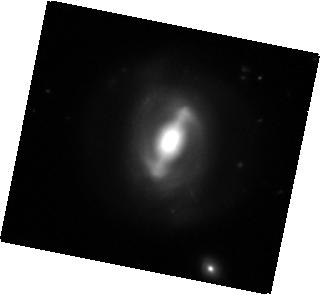
Target: MCG-+09-19-078
Instrument: WFC3/IR
Filter: F160W
Exposure: 16 min
Observation ID: hst_12557_09_wfc3_ir_f160w_ibqk09

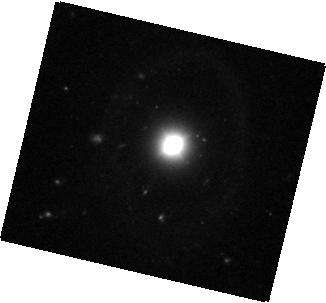
Target: SDSS-J083803.67+540642.1
Instrument: WFC3/IR
Filter: F160W
Exposure: 18 min
Observation ID: hst_12557_08_wfc3_ir_f160w_ibqk08

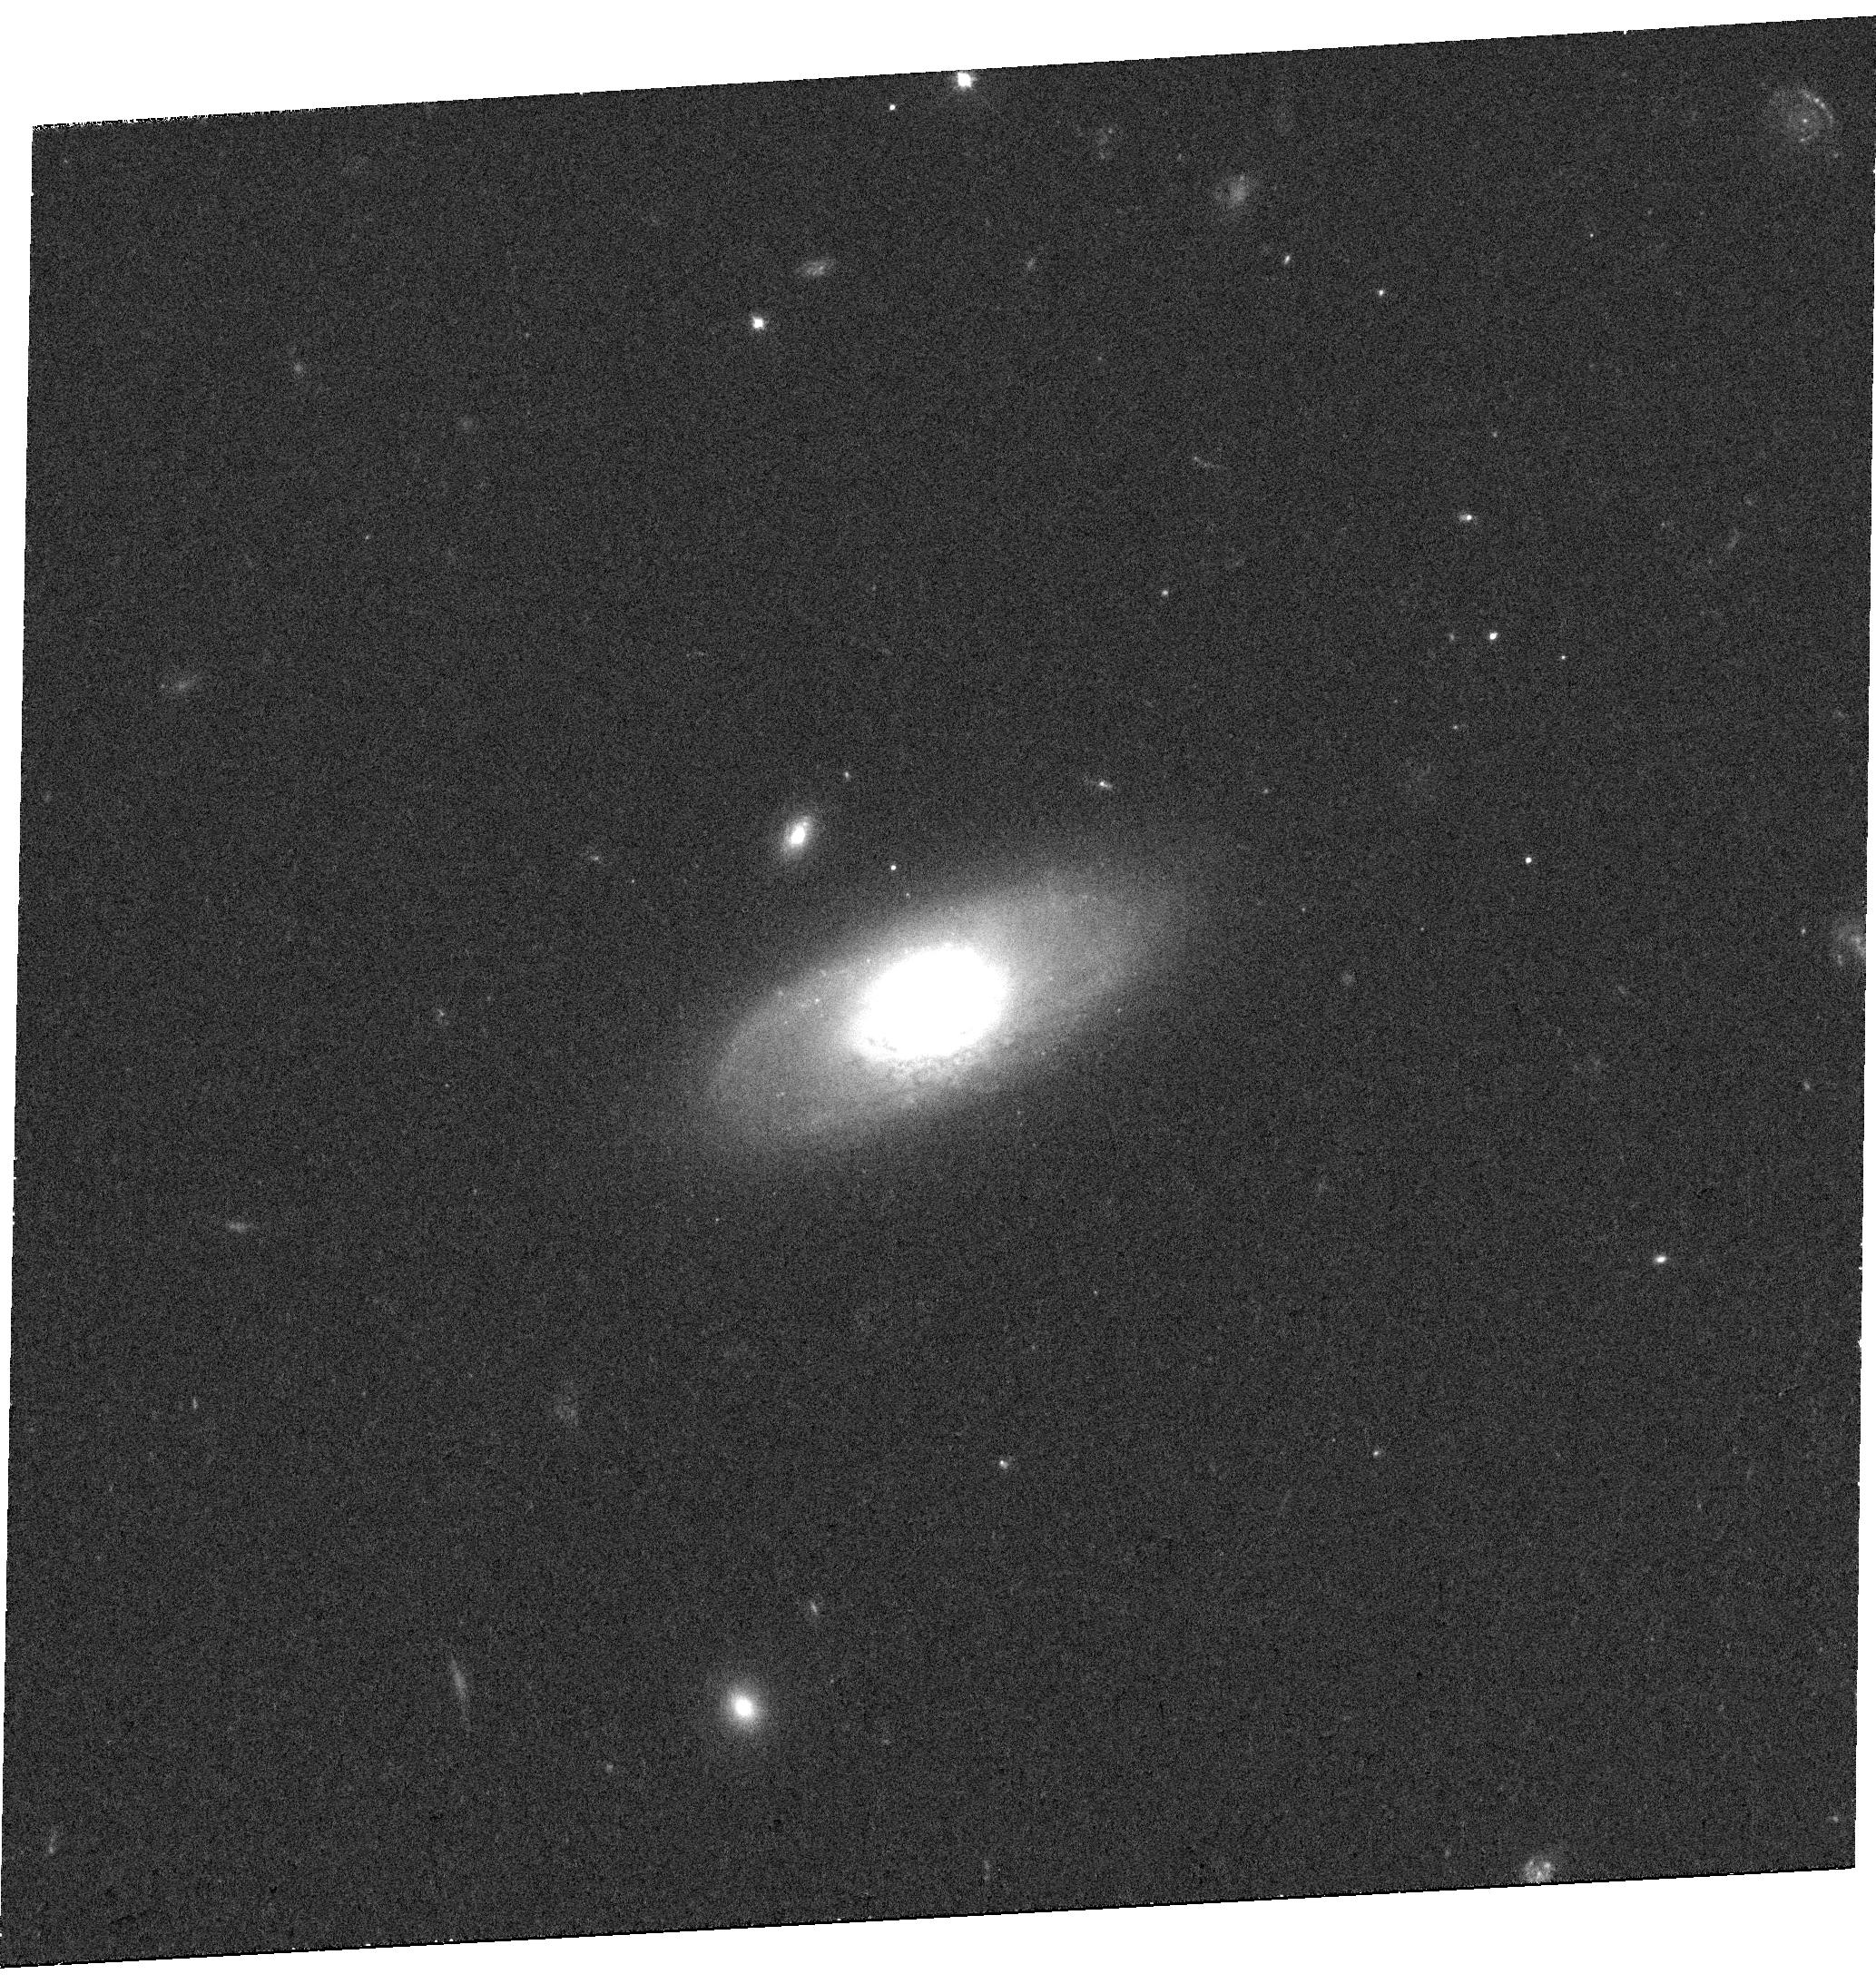
Target: 2MASX-J13242823+0446298
Instrument: WFC3/UVIS
Filter: F555W
Exposure: 19 min
Observation ID: hst_12557_10_wfc3_uvis_f555w_ibqk10

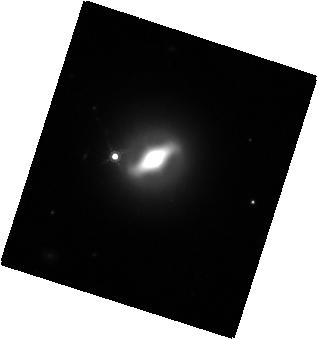
Target: 2MASX-J17172551+2911075
Instrument: WFC3/IR
Filter: F160W
Exposure: 15 min
Observation ID: hst_12557_11_wfc3_ir_f160w_ibqk11

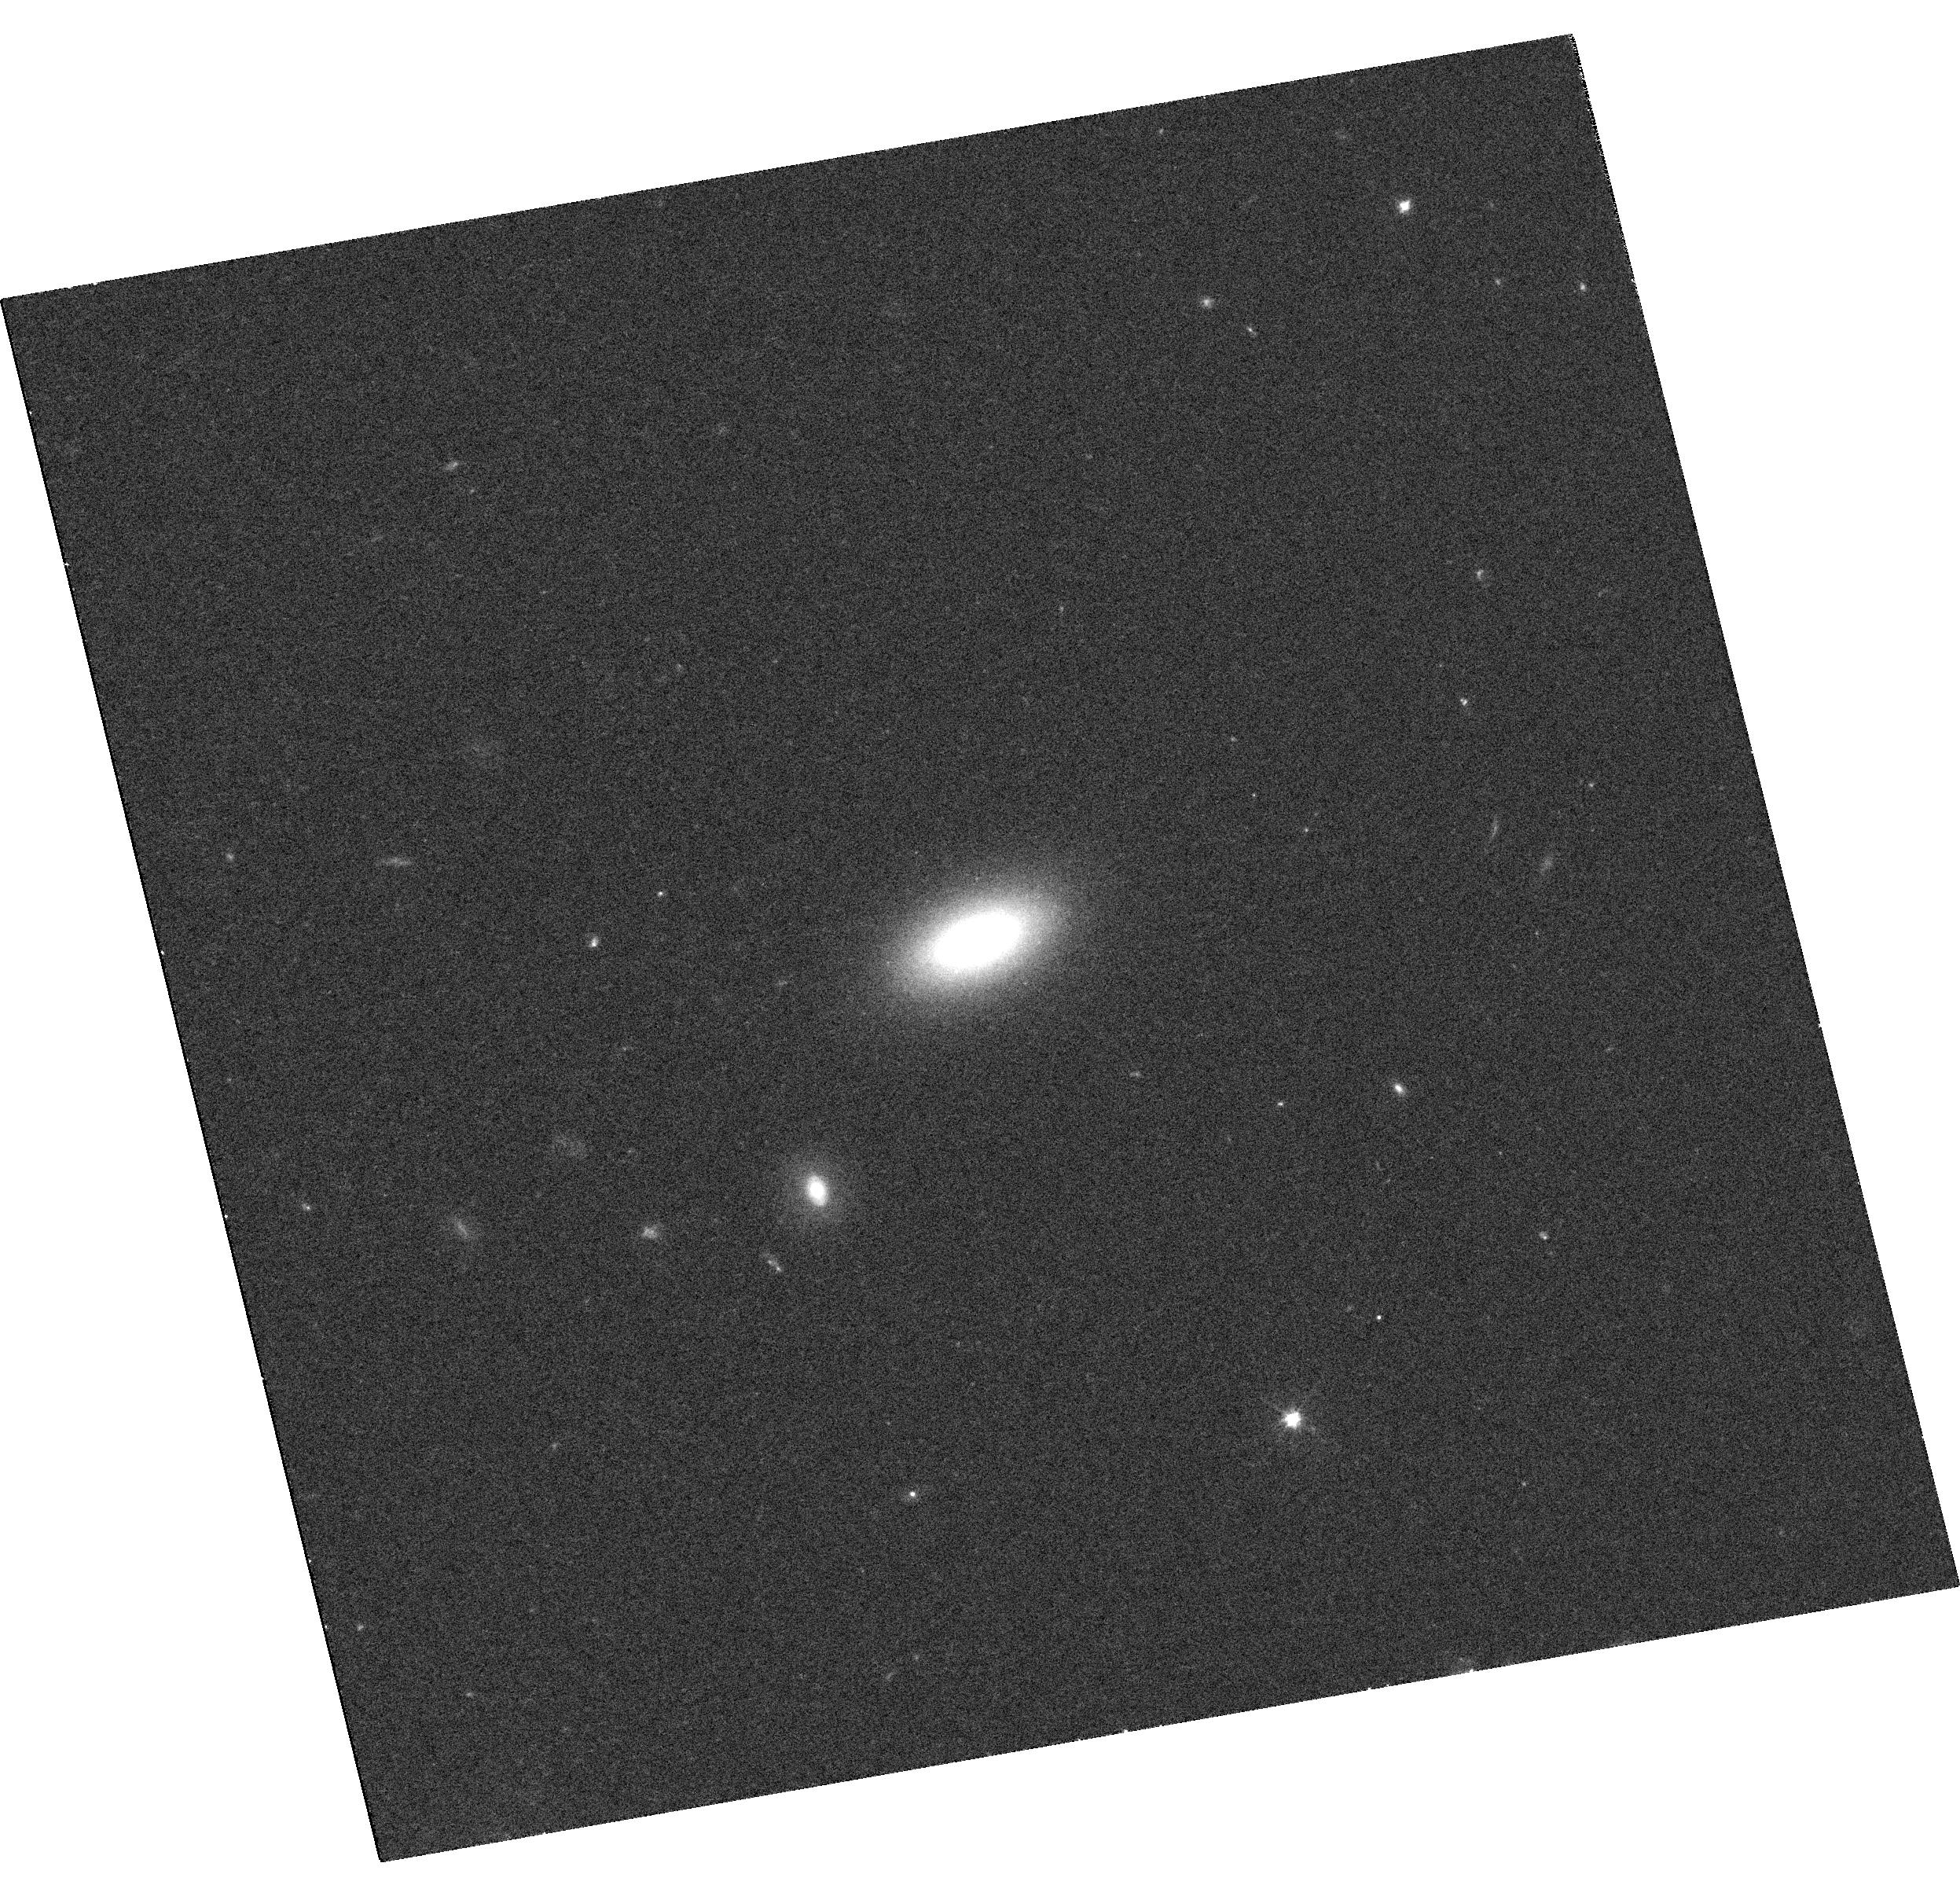
Target: SDSS-J004042.09-110957.7
Instrument: WFC3/UVIS
Filter: F555W
Exposure: 19 min
Observation ID: hst_12557_07_wfc3_uvis_f555w_ibqk07

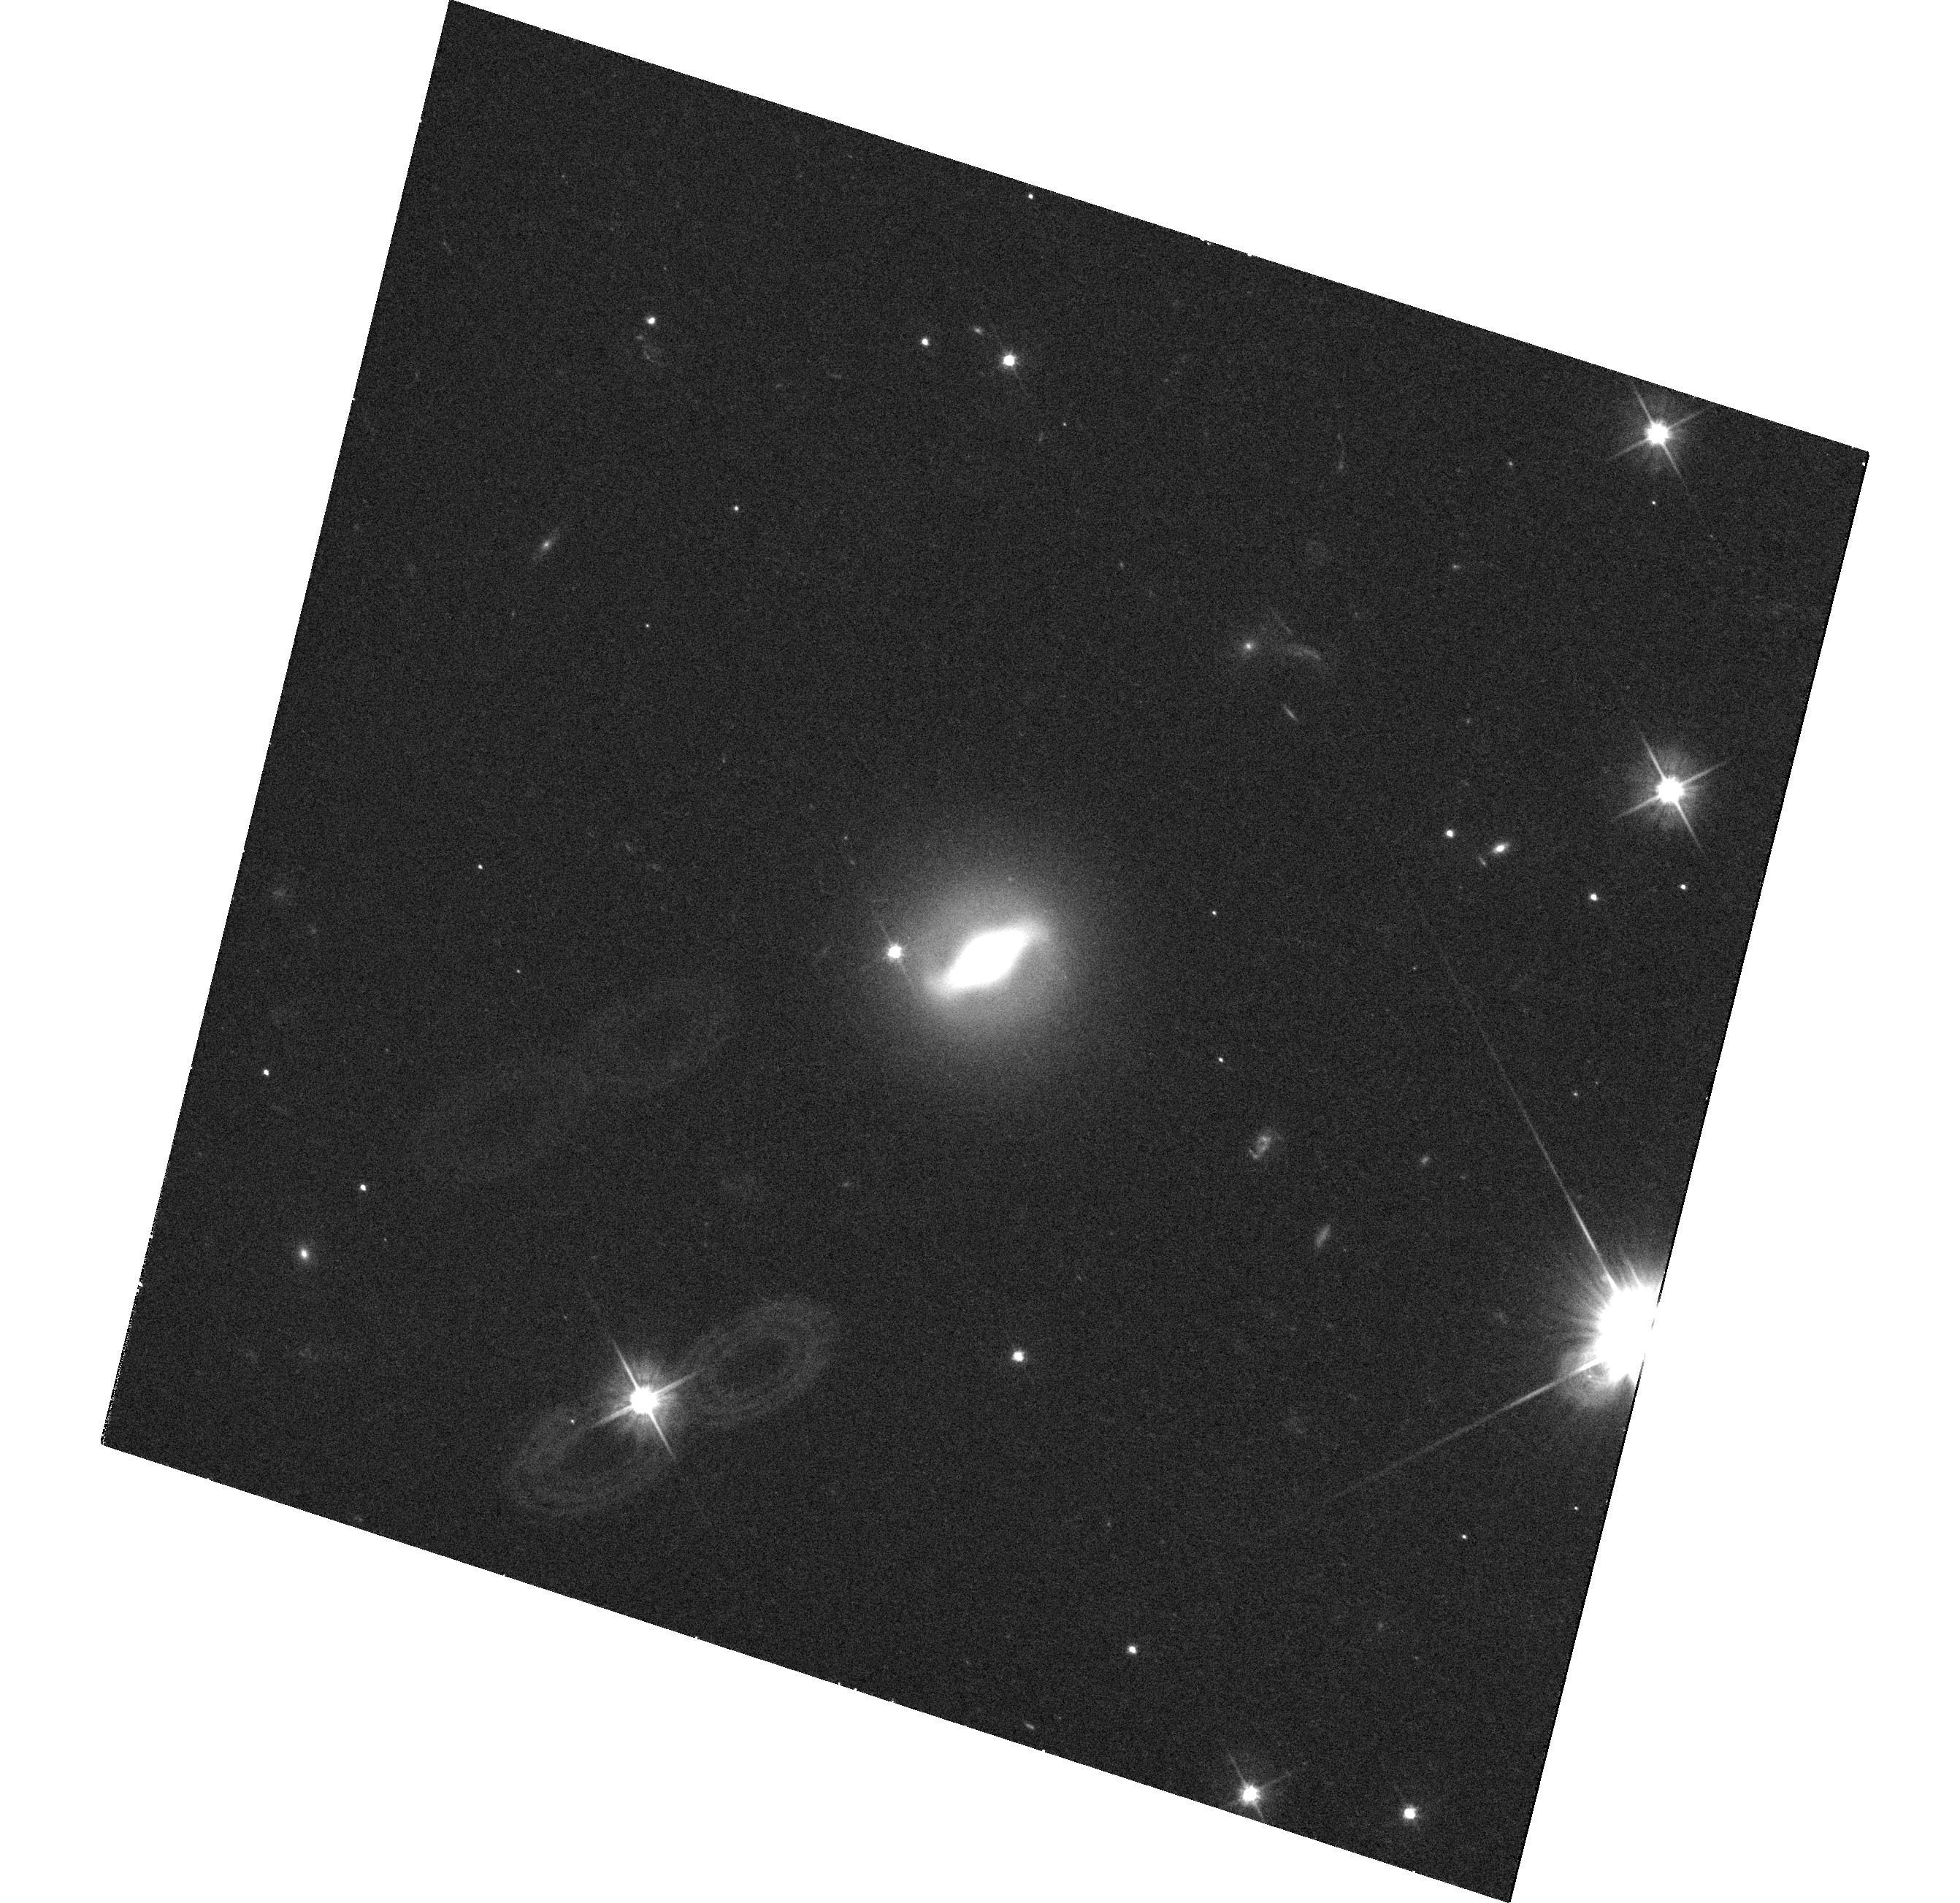
Target: 2MASX-J17172551+2911075
Instrument: WFC3/UVIS
Filter: F555W
Exposure: 20 min
Observation ID: hst_12557_11_wfc3_uvis_f555w_ibqk11

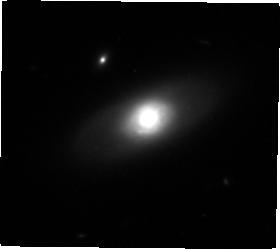
Target: 2MASX-J13242823+0446298
Instrument: WFC3/IR
Filter: F160W
Exposure: 15 min
Observation ID: hst_12557_10_wfc3_ir_f160w_ibqk10

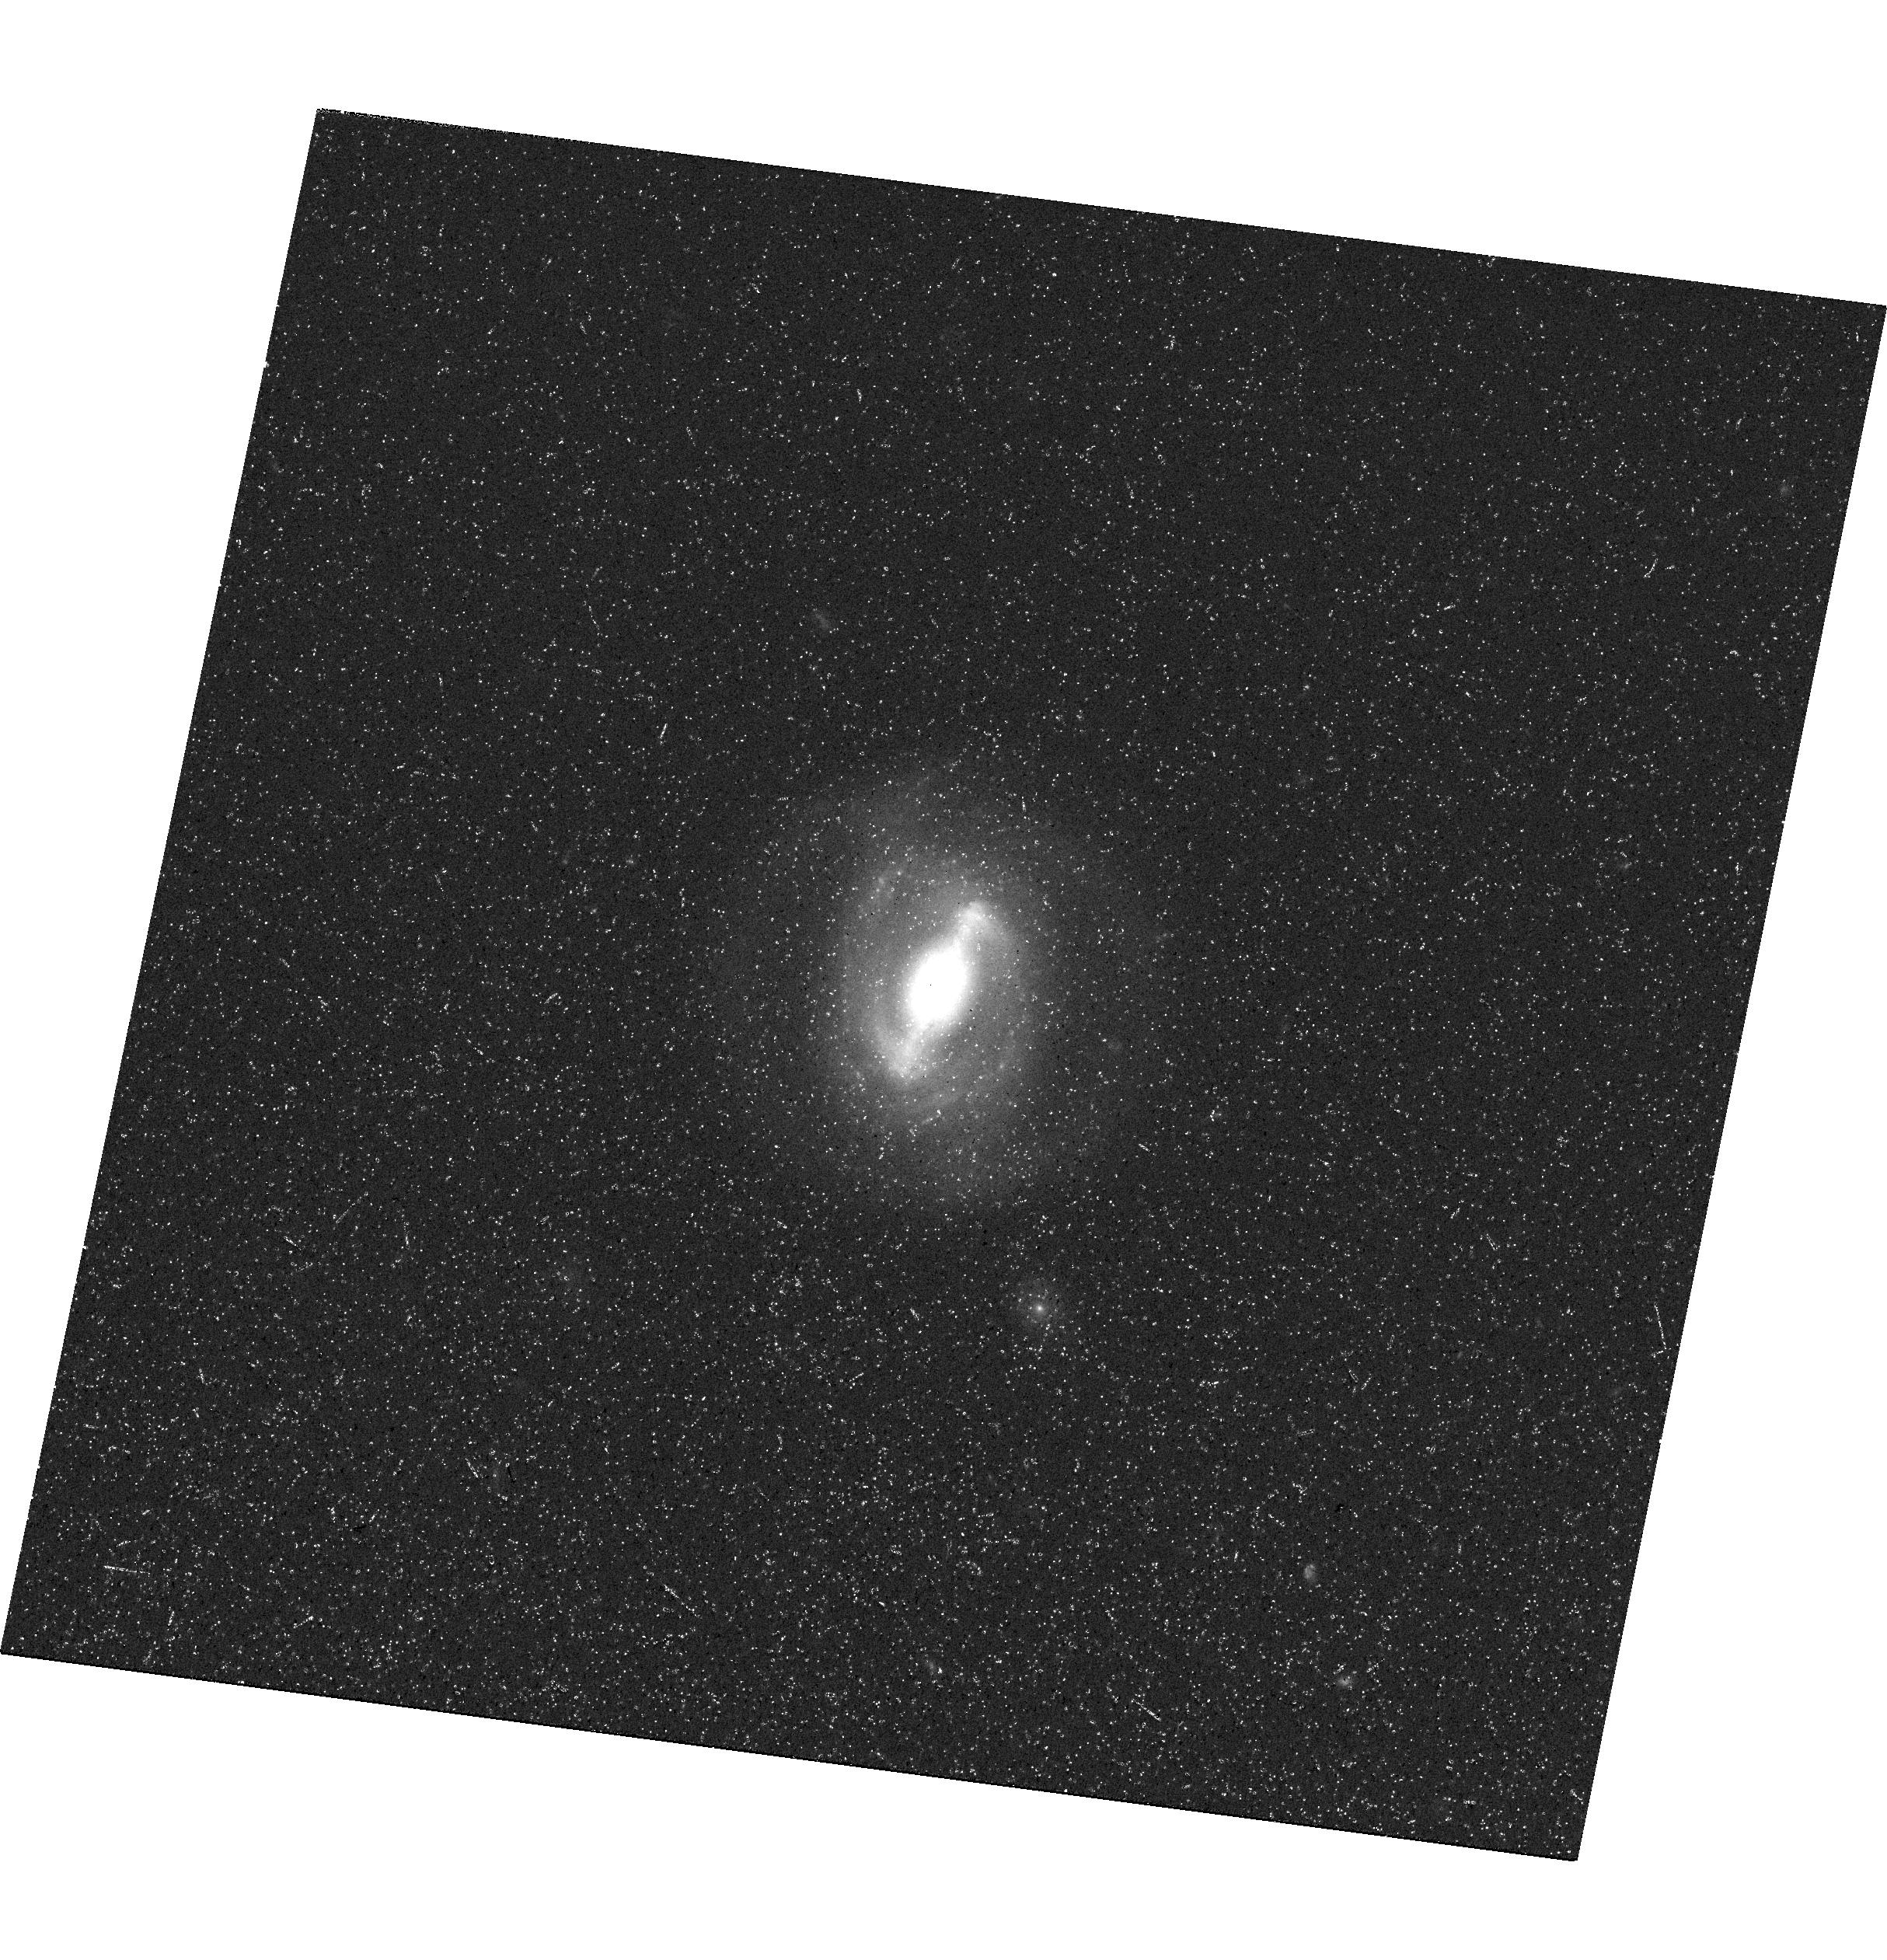
Target: MCG-+09-19-078
Instrument: WFC3/UVIS
Filter: F555W
Exposure: 17 min
Observation ID: hst_12557_09_wfc3_uvis_f555w_ibqk09

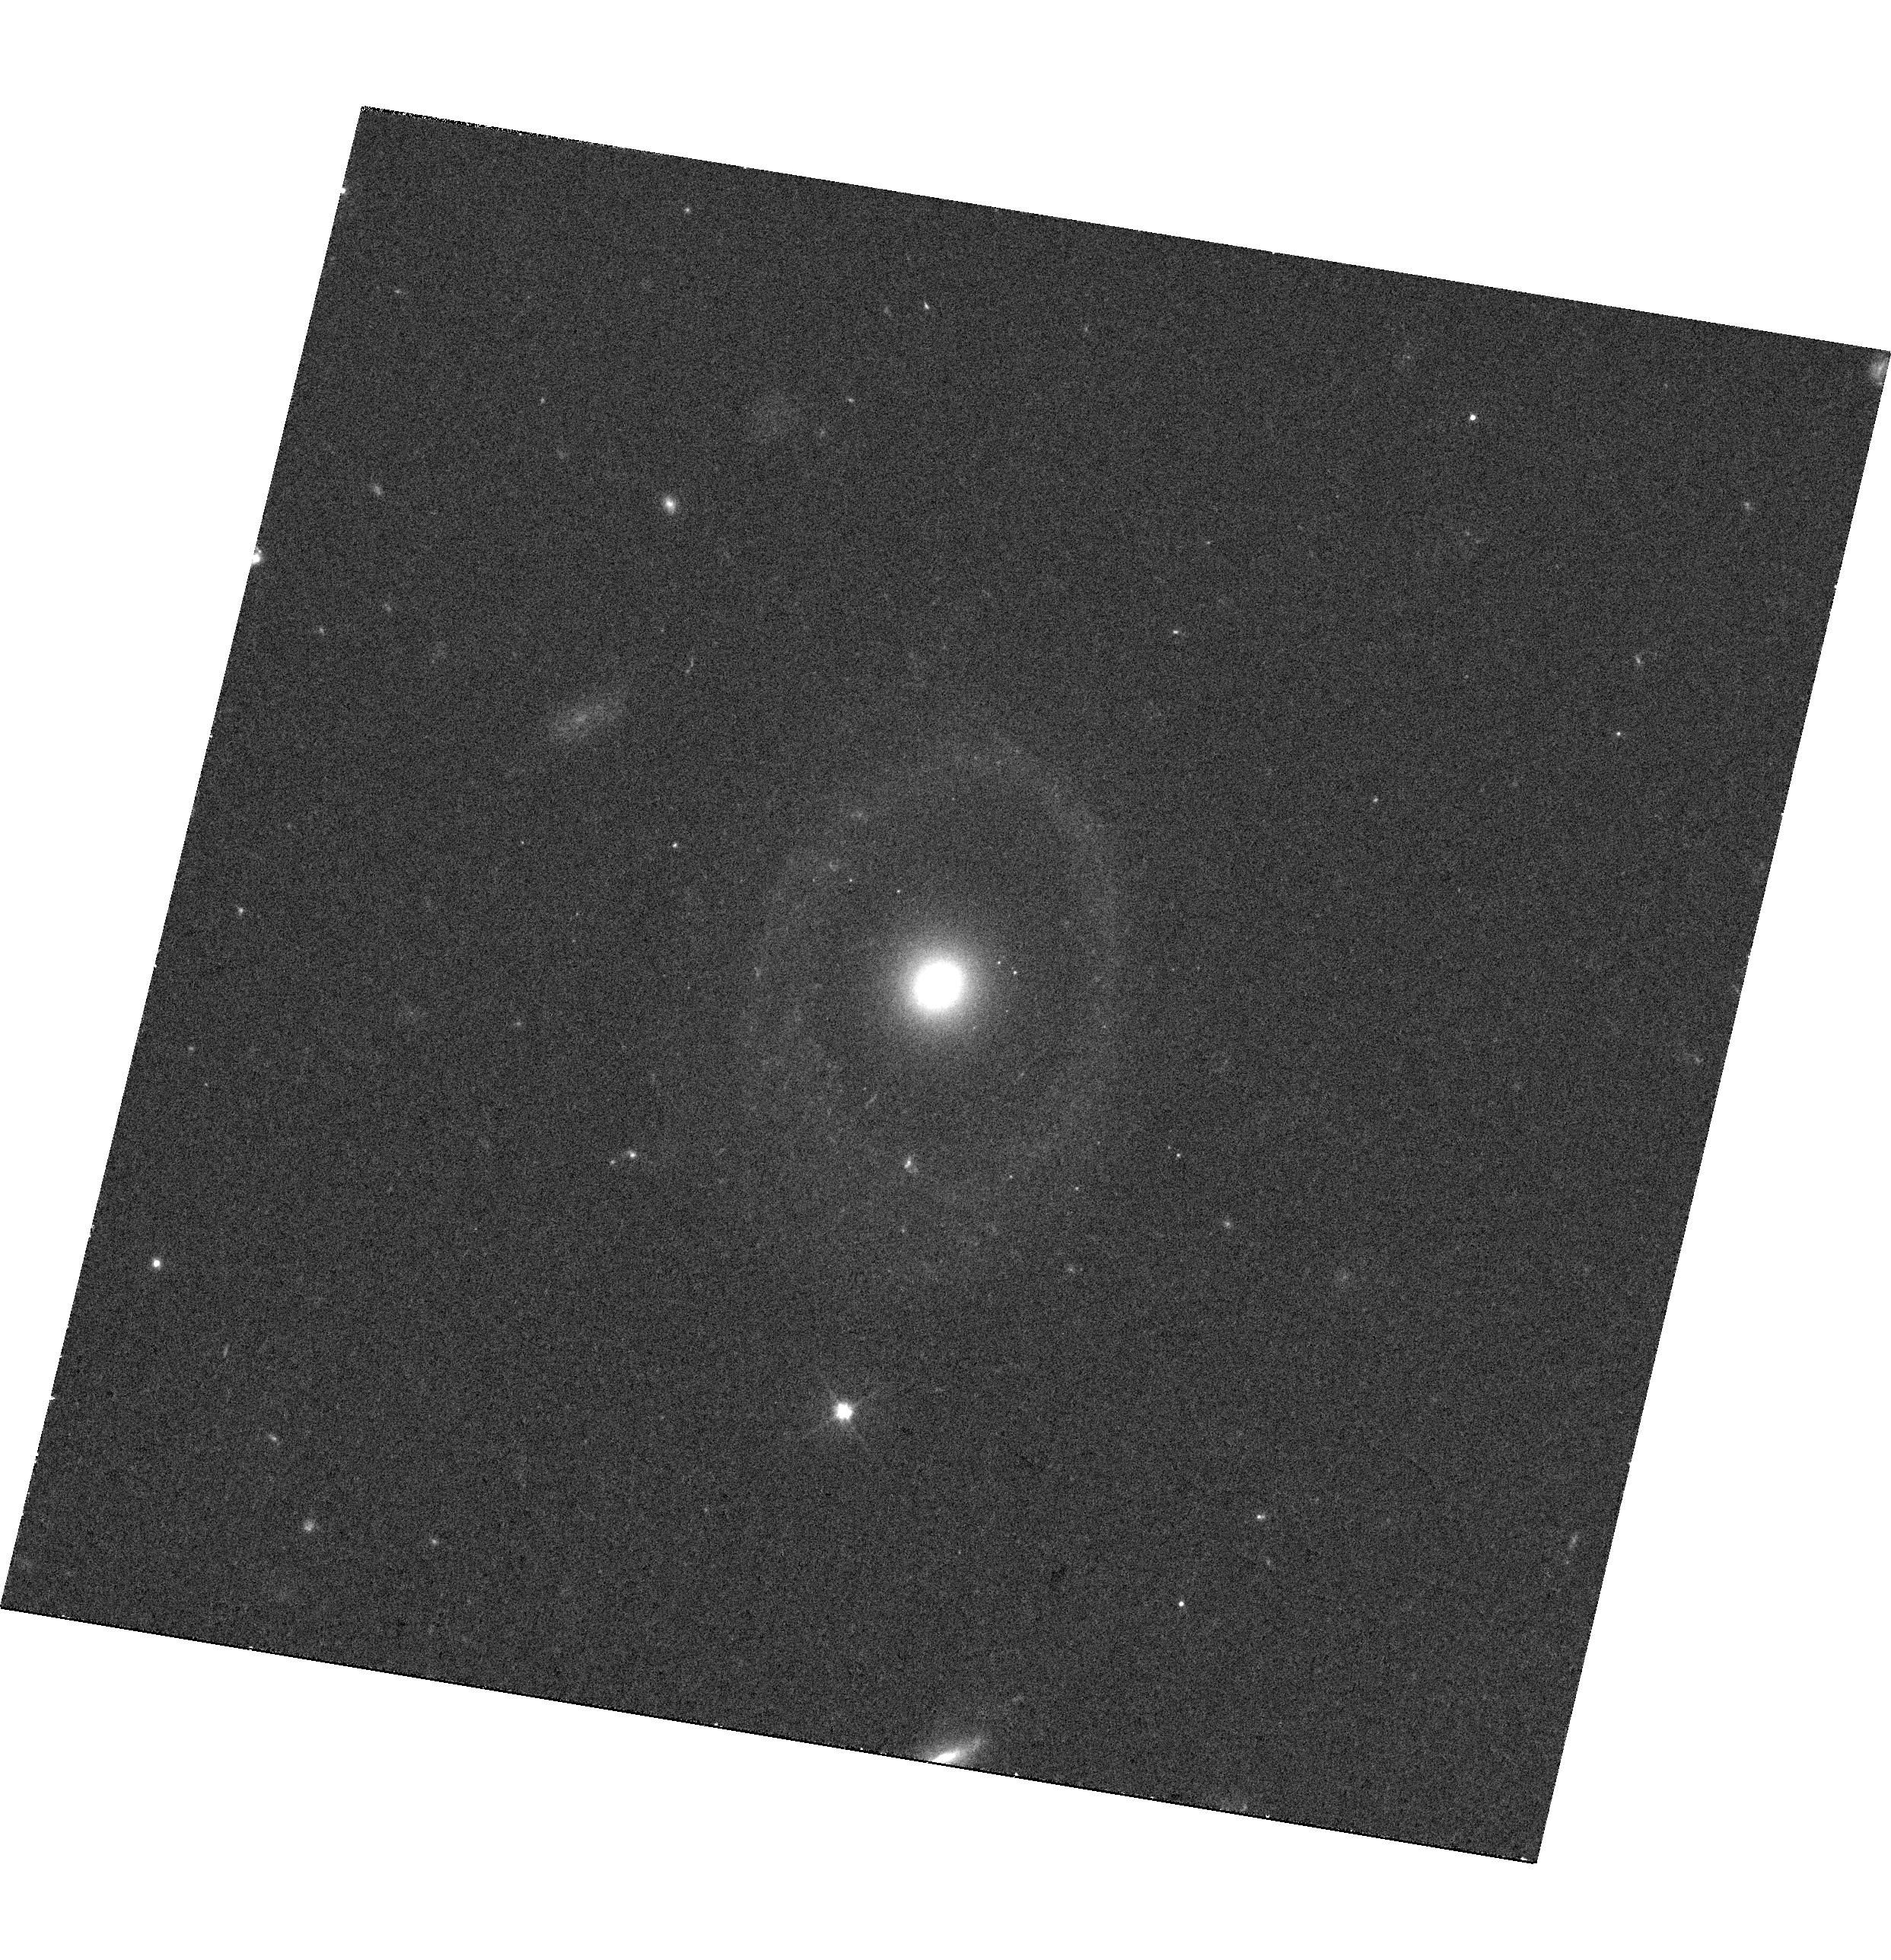
Target: SDSS-J083803.67+540642.1
Instrument: WFC3/UVIS
Filter: F555W
Exposure: 20 min
Observation ID: hst_12557_08_wfc3_uvis_f555w_ibqk08

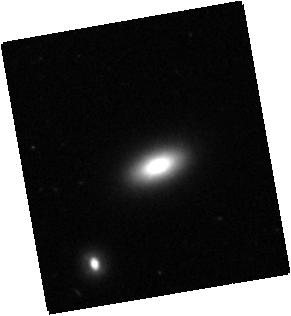
Target: SDSS-J004042.09-110957.7
Instrument: WFC3/IR
Filter: F160W
Exposure: 15 min
Observation ID: hst_12557_07_wfc3_ir_f160w_ibqk07

Low-Mass Black Holes and CIV in Low-Luminosity AGN (PI: Gultekin, Kayhan)

The observed tight correlations between black hole mass and host galaxy properties evince a fundamental connection between their joint evolution. The key to understanding this co-evolution rests on the ability to measure the smallest black hole masses, which closely trace the formation of black holes. But, recent observational evidence suggests the smallest black holes and/or the smallest galaxies (especially pseudobulges) diverge from the scaling relations. There is therefore a pressing need: (1) to firmly establish multiple, independent measures of black hole mass in these smallest objects, and (2) to accurately determine properties of the host galaxy. Unfortunately, low AGN luminosity means that galaxy contamination is a prohibiting issue for normal ground-based measures of BH mass. But, in the UV this is not a problem allowing the use of CIV to measure BH masses through COS spectroscopy. Moreover, with WFC3 imaging we can unambiguously determine the bulge morphology and luminosity. Therefore, only with our proposed HST campaign to study 6 low-luminosity AGN will we be able to test whether or not the smallest black holes in the smallest galaxies are truly aberrations compared to their higher-mass counterparts.